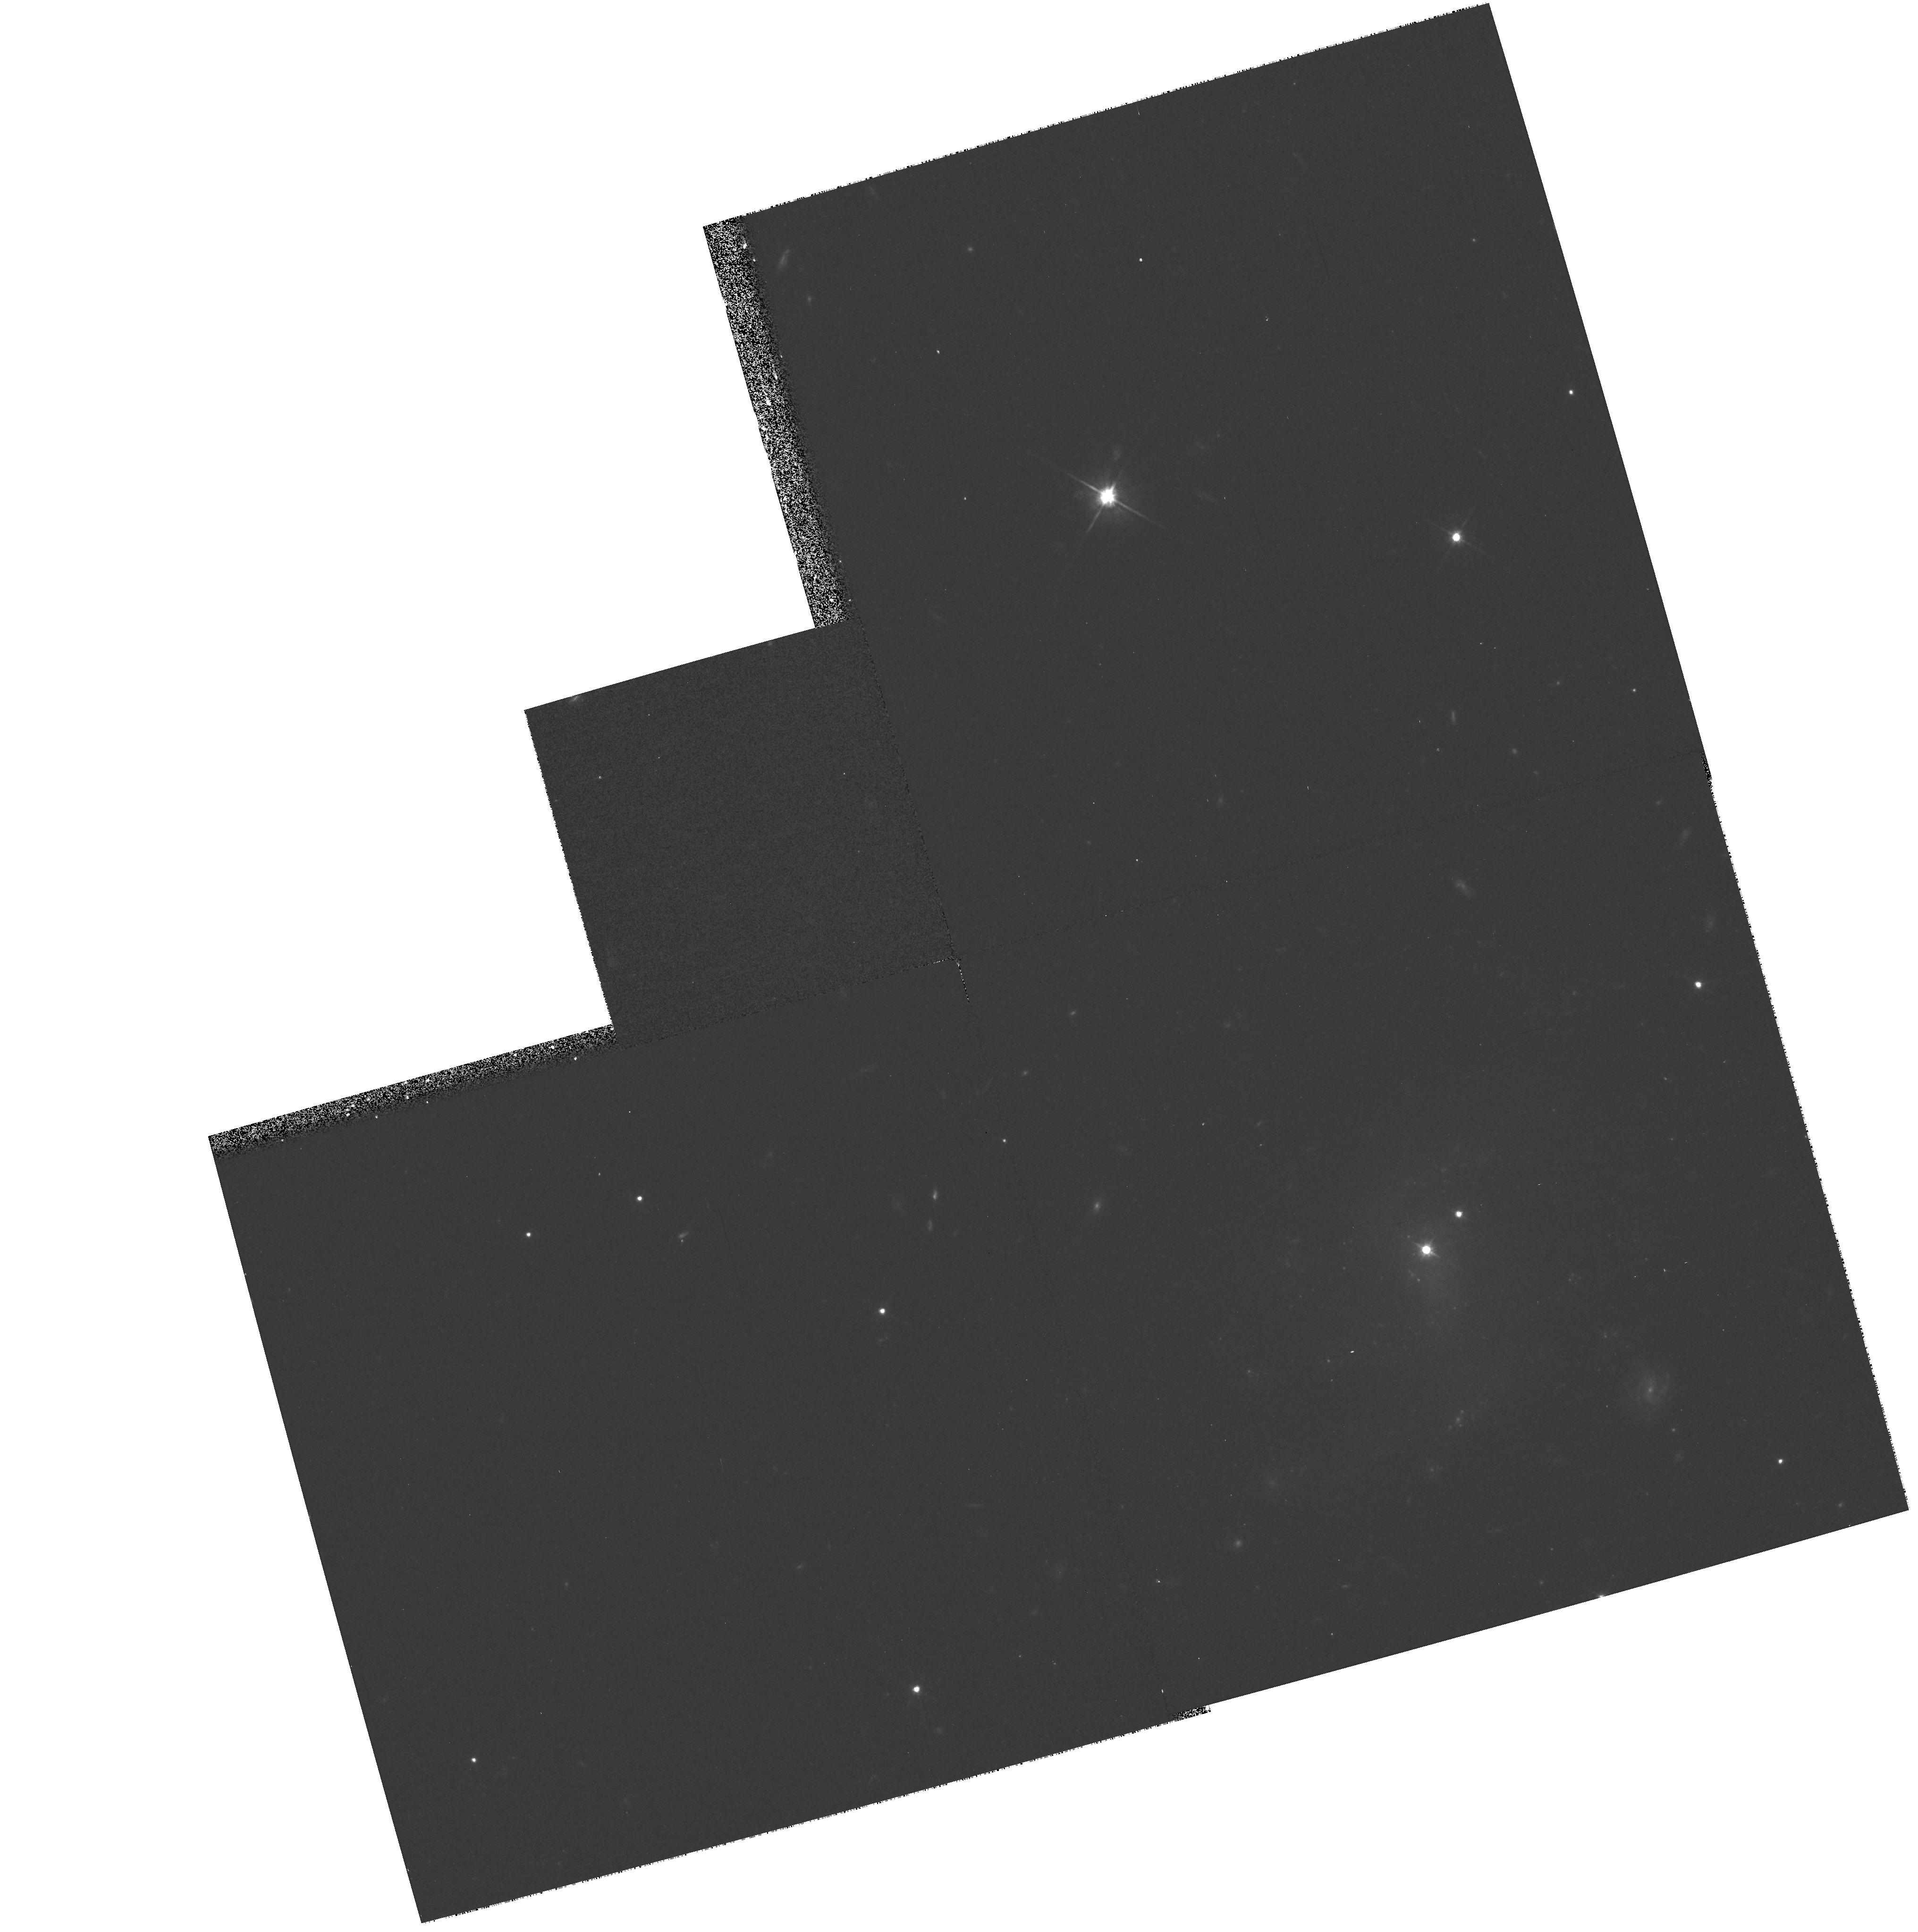
Target: SBS1543+593
Instrument: WFPC2/PC
Filter: F702W
Exposure: 17 min
Observation ID: hst_8570_01_wfpc2_pc_f702w_u64o01

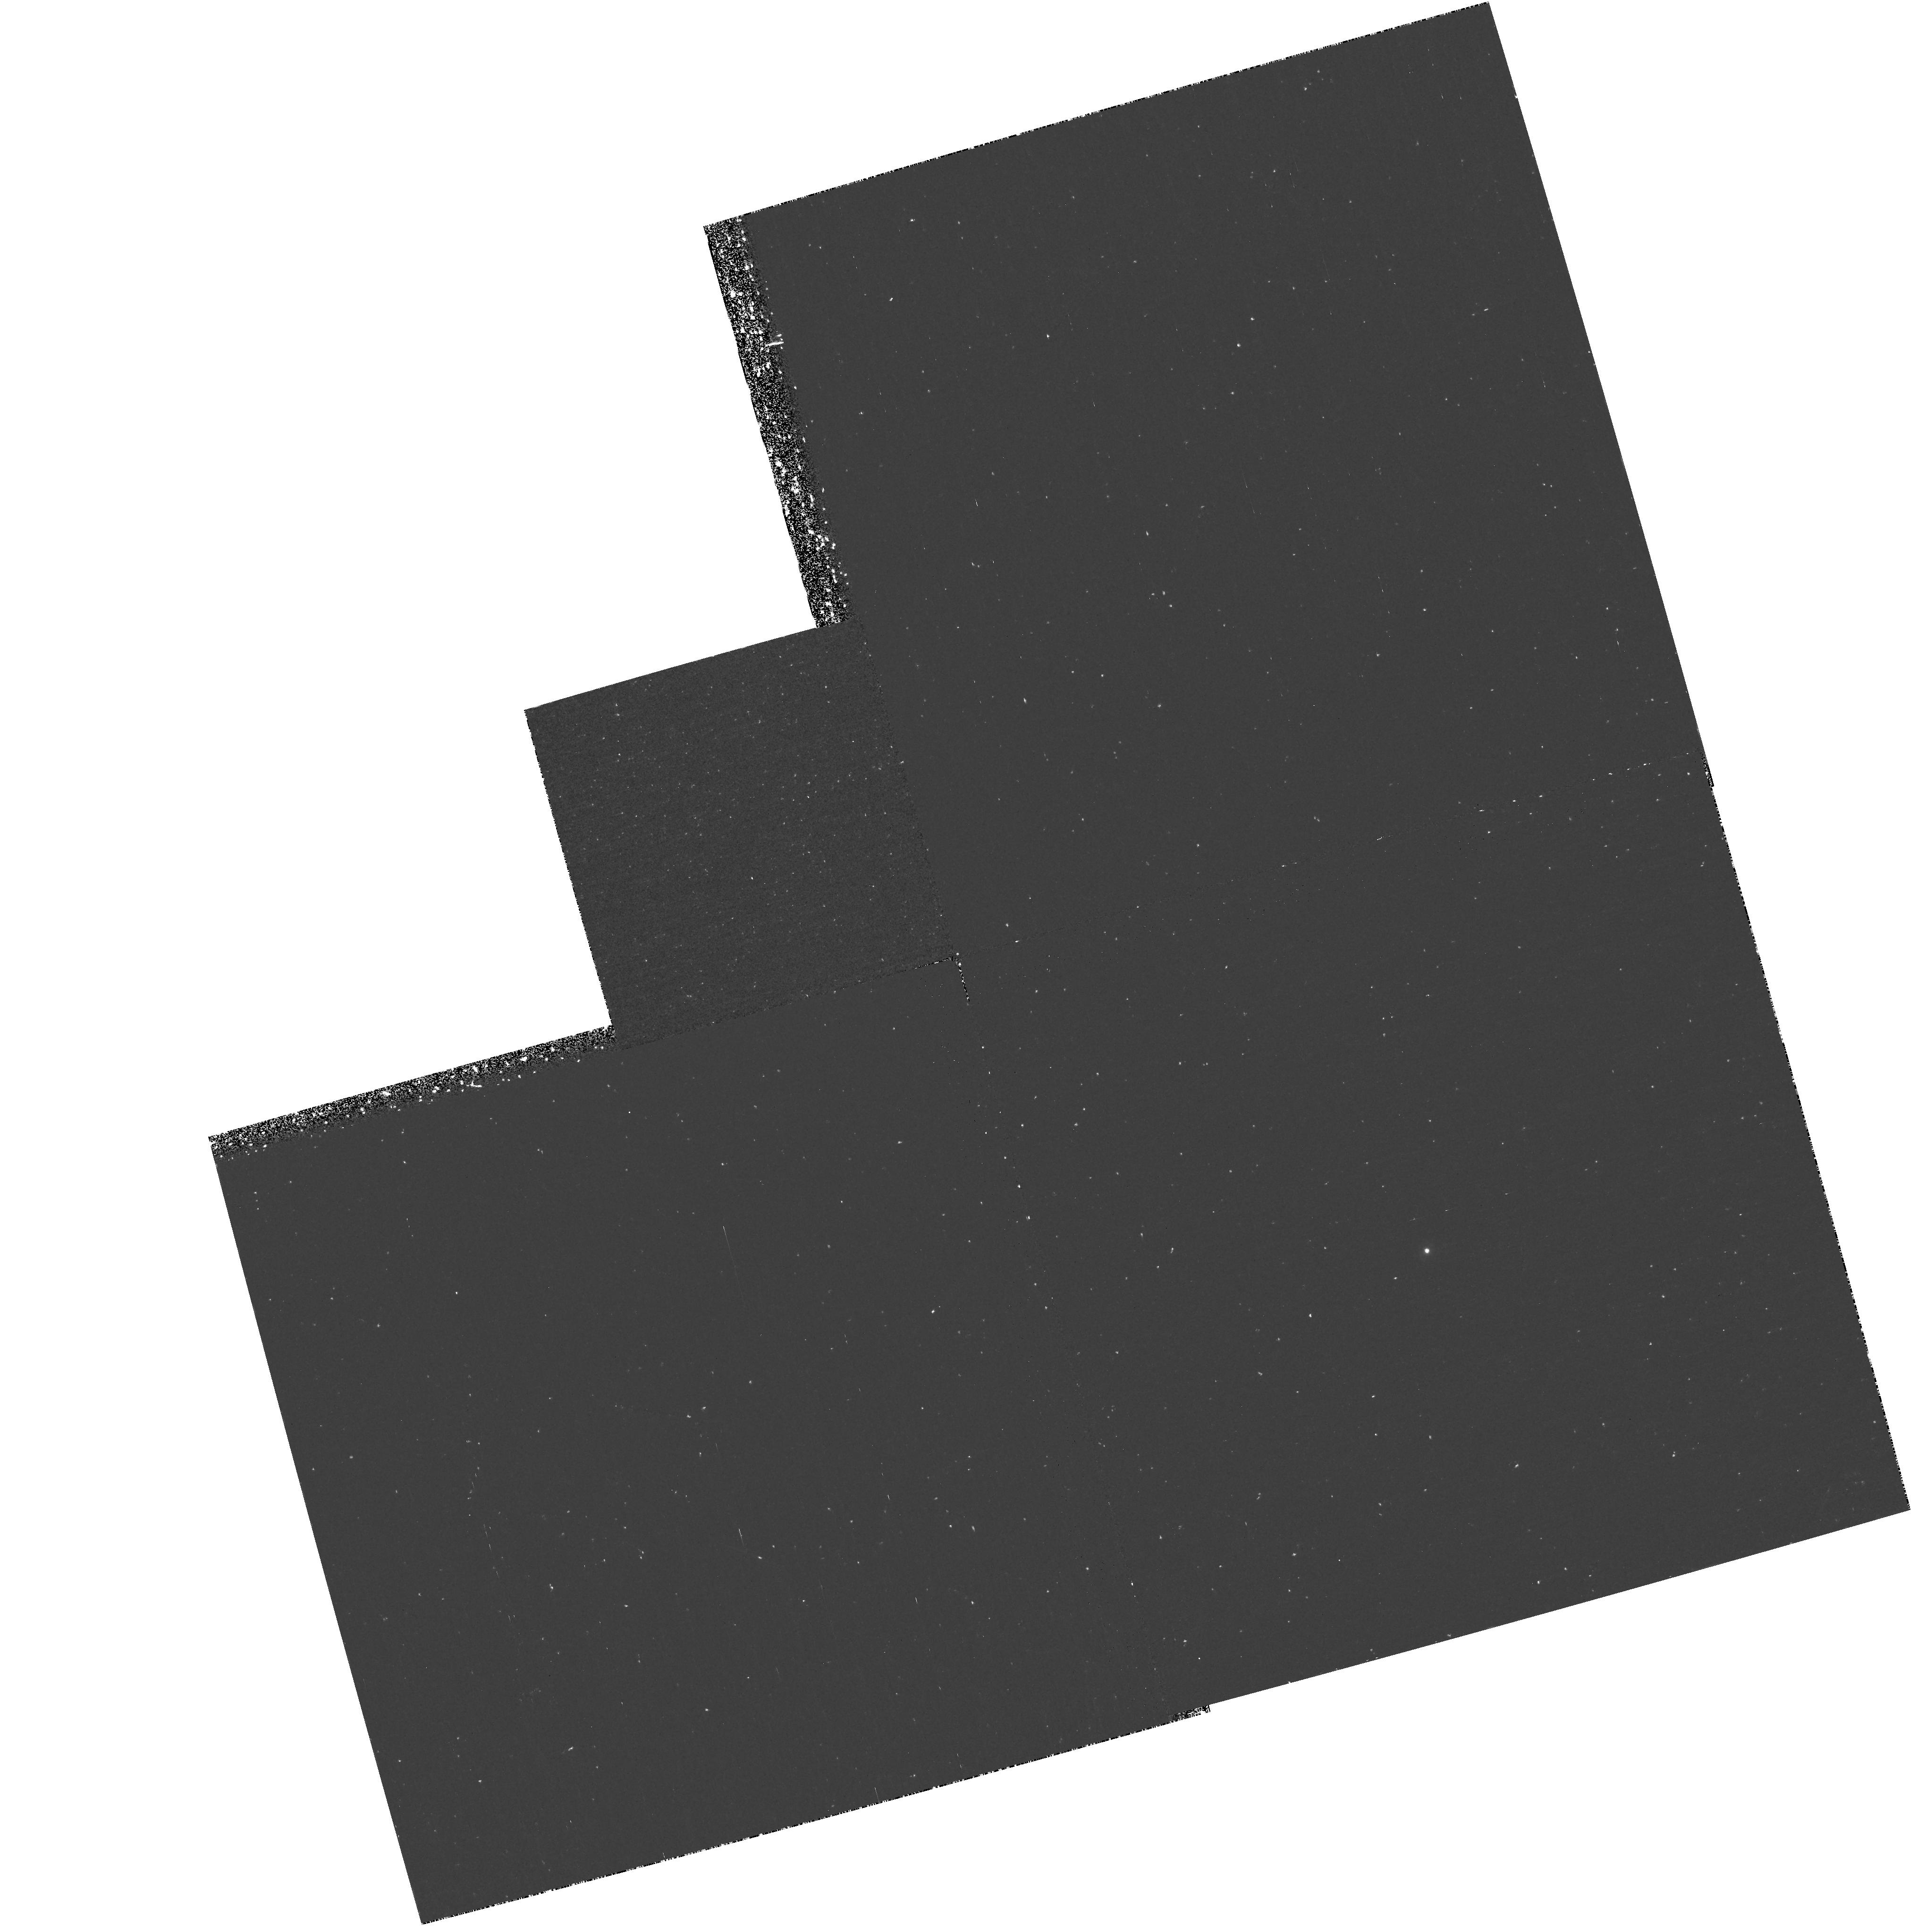
Target: SBS1543+593
Instrument: WFPC2/PC
Filter: F255W
Exposure: 1.1 h
Observation ID: hst_8570_01_wfpc2_pc_f255w_u64o01

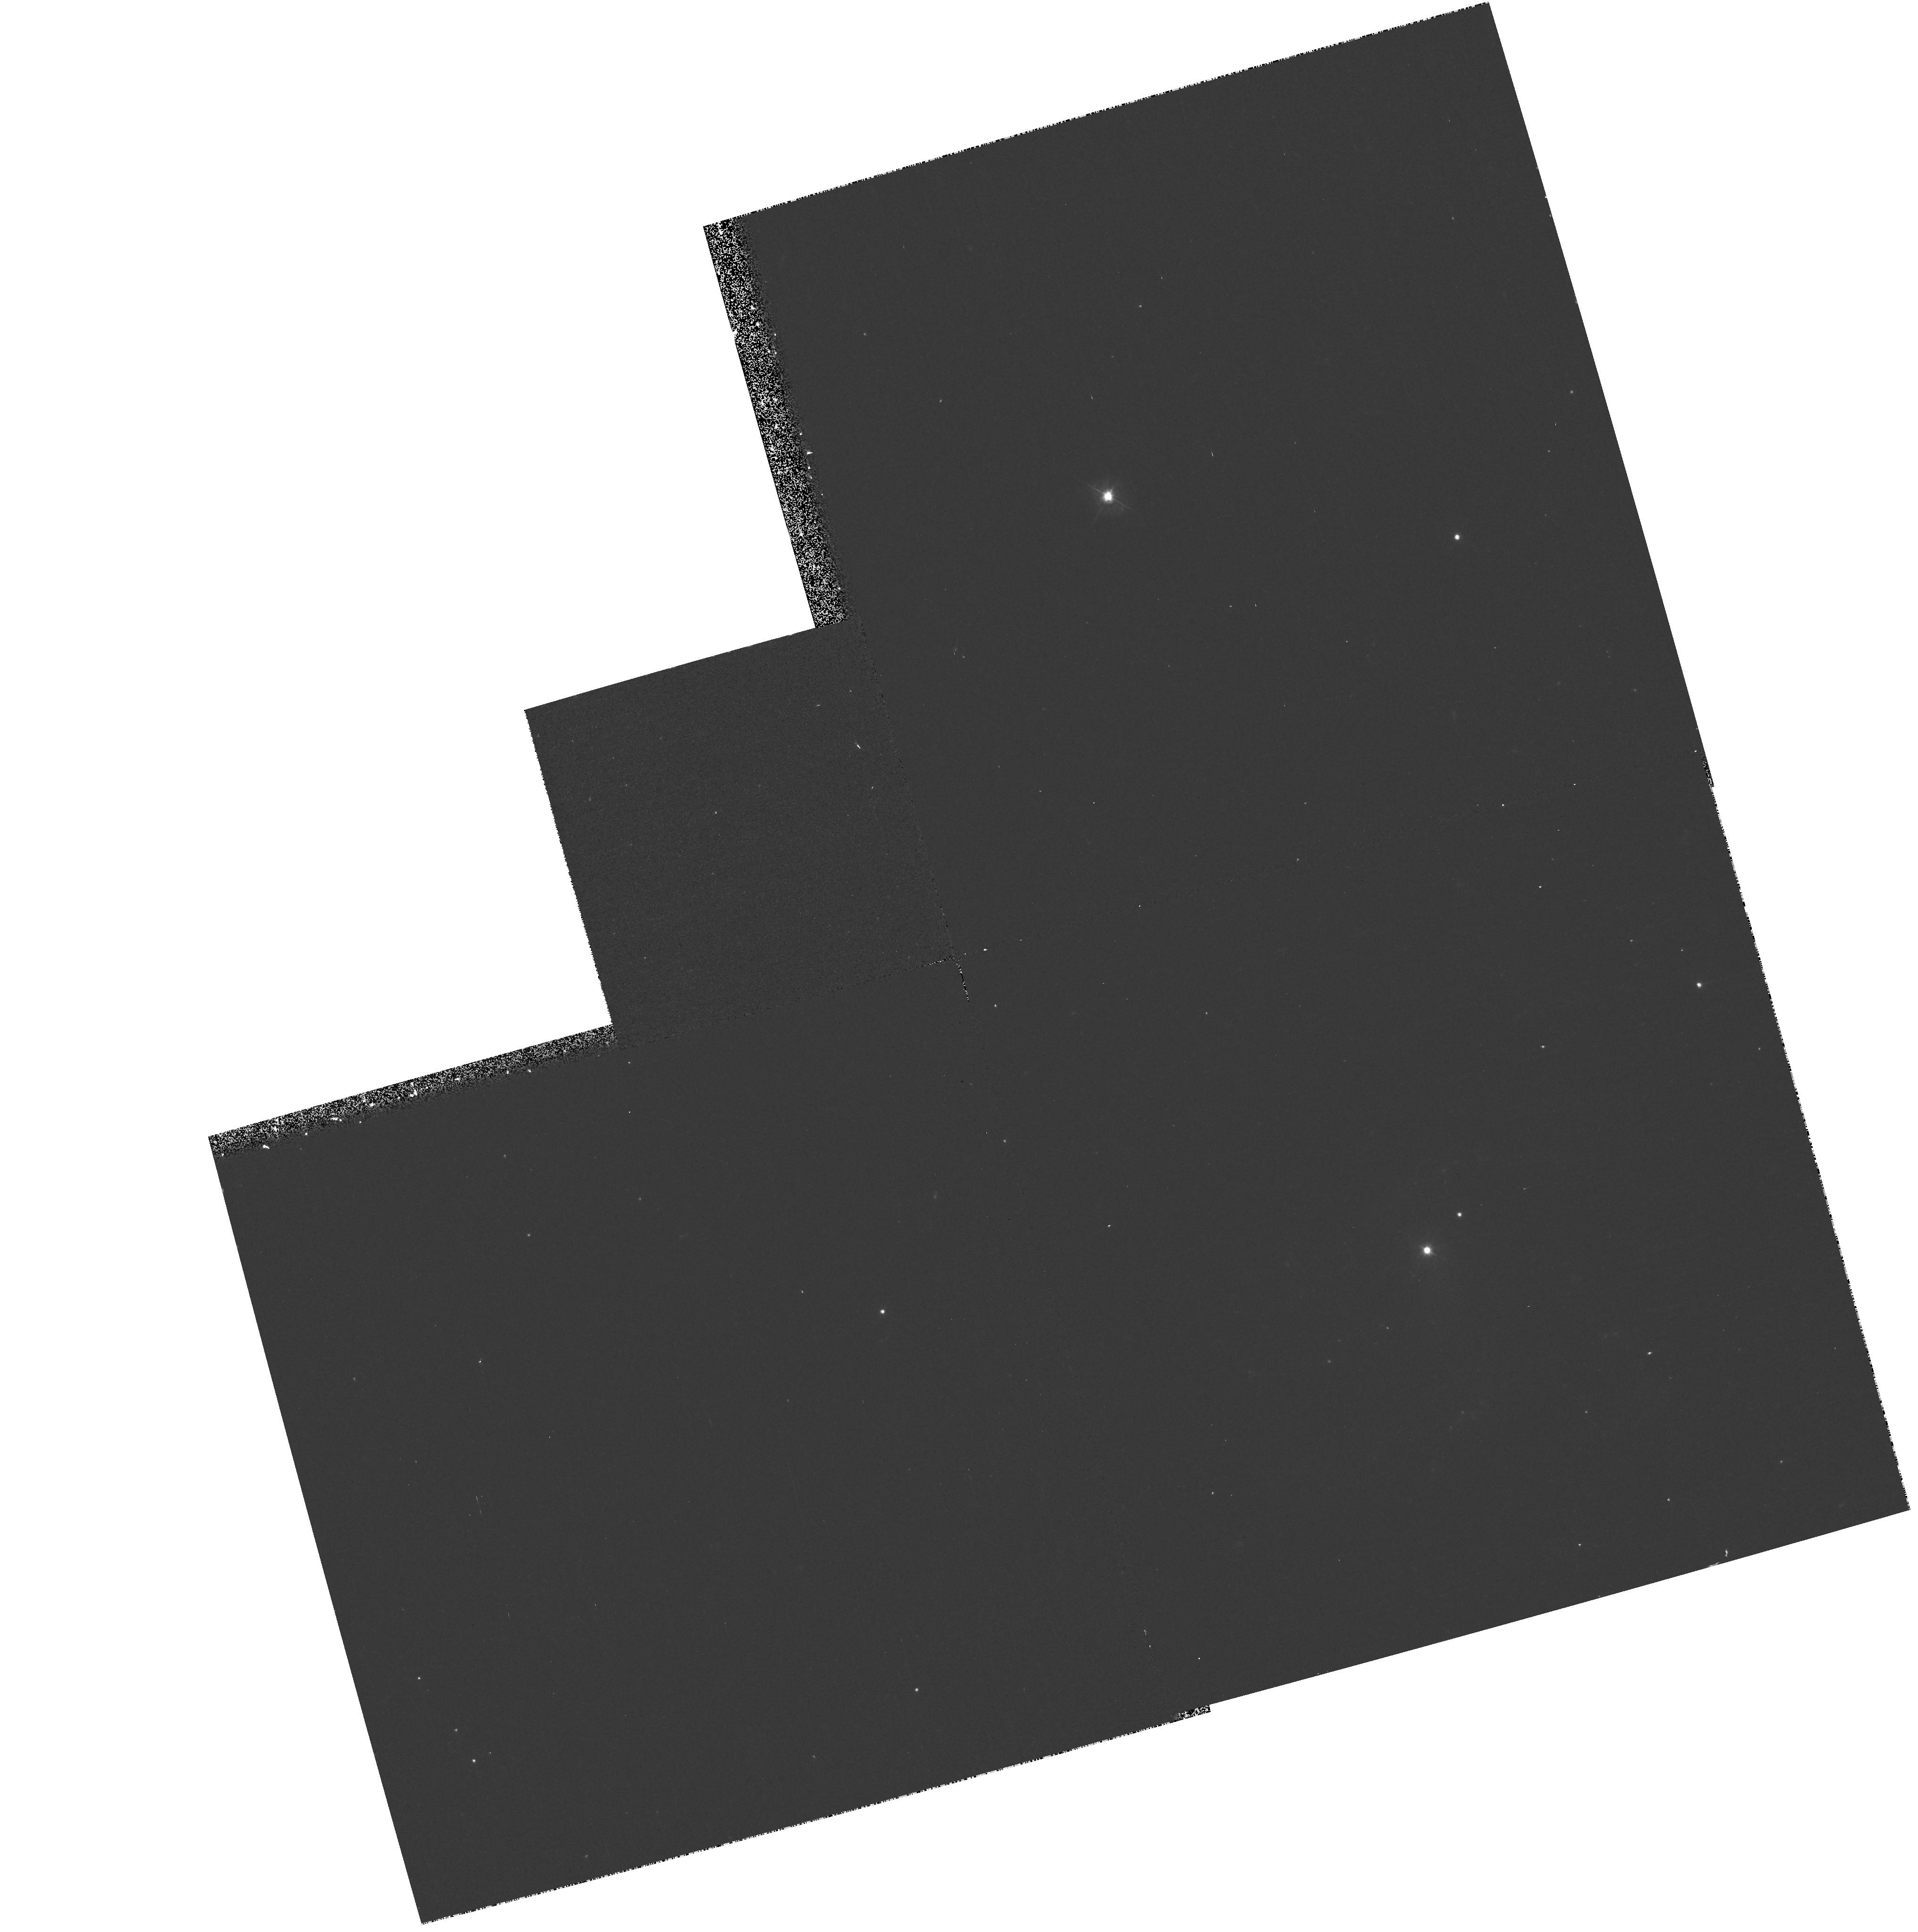
Target: SBS1543+593
Instrument: WFPC2/PC
Filter: F450W
Exposure: 17 min
Observation ID: hst_8570_01_wfpc2_pc_f450w_u64o01

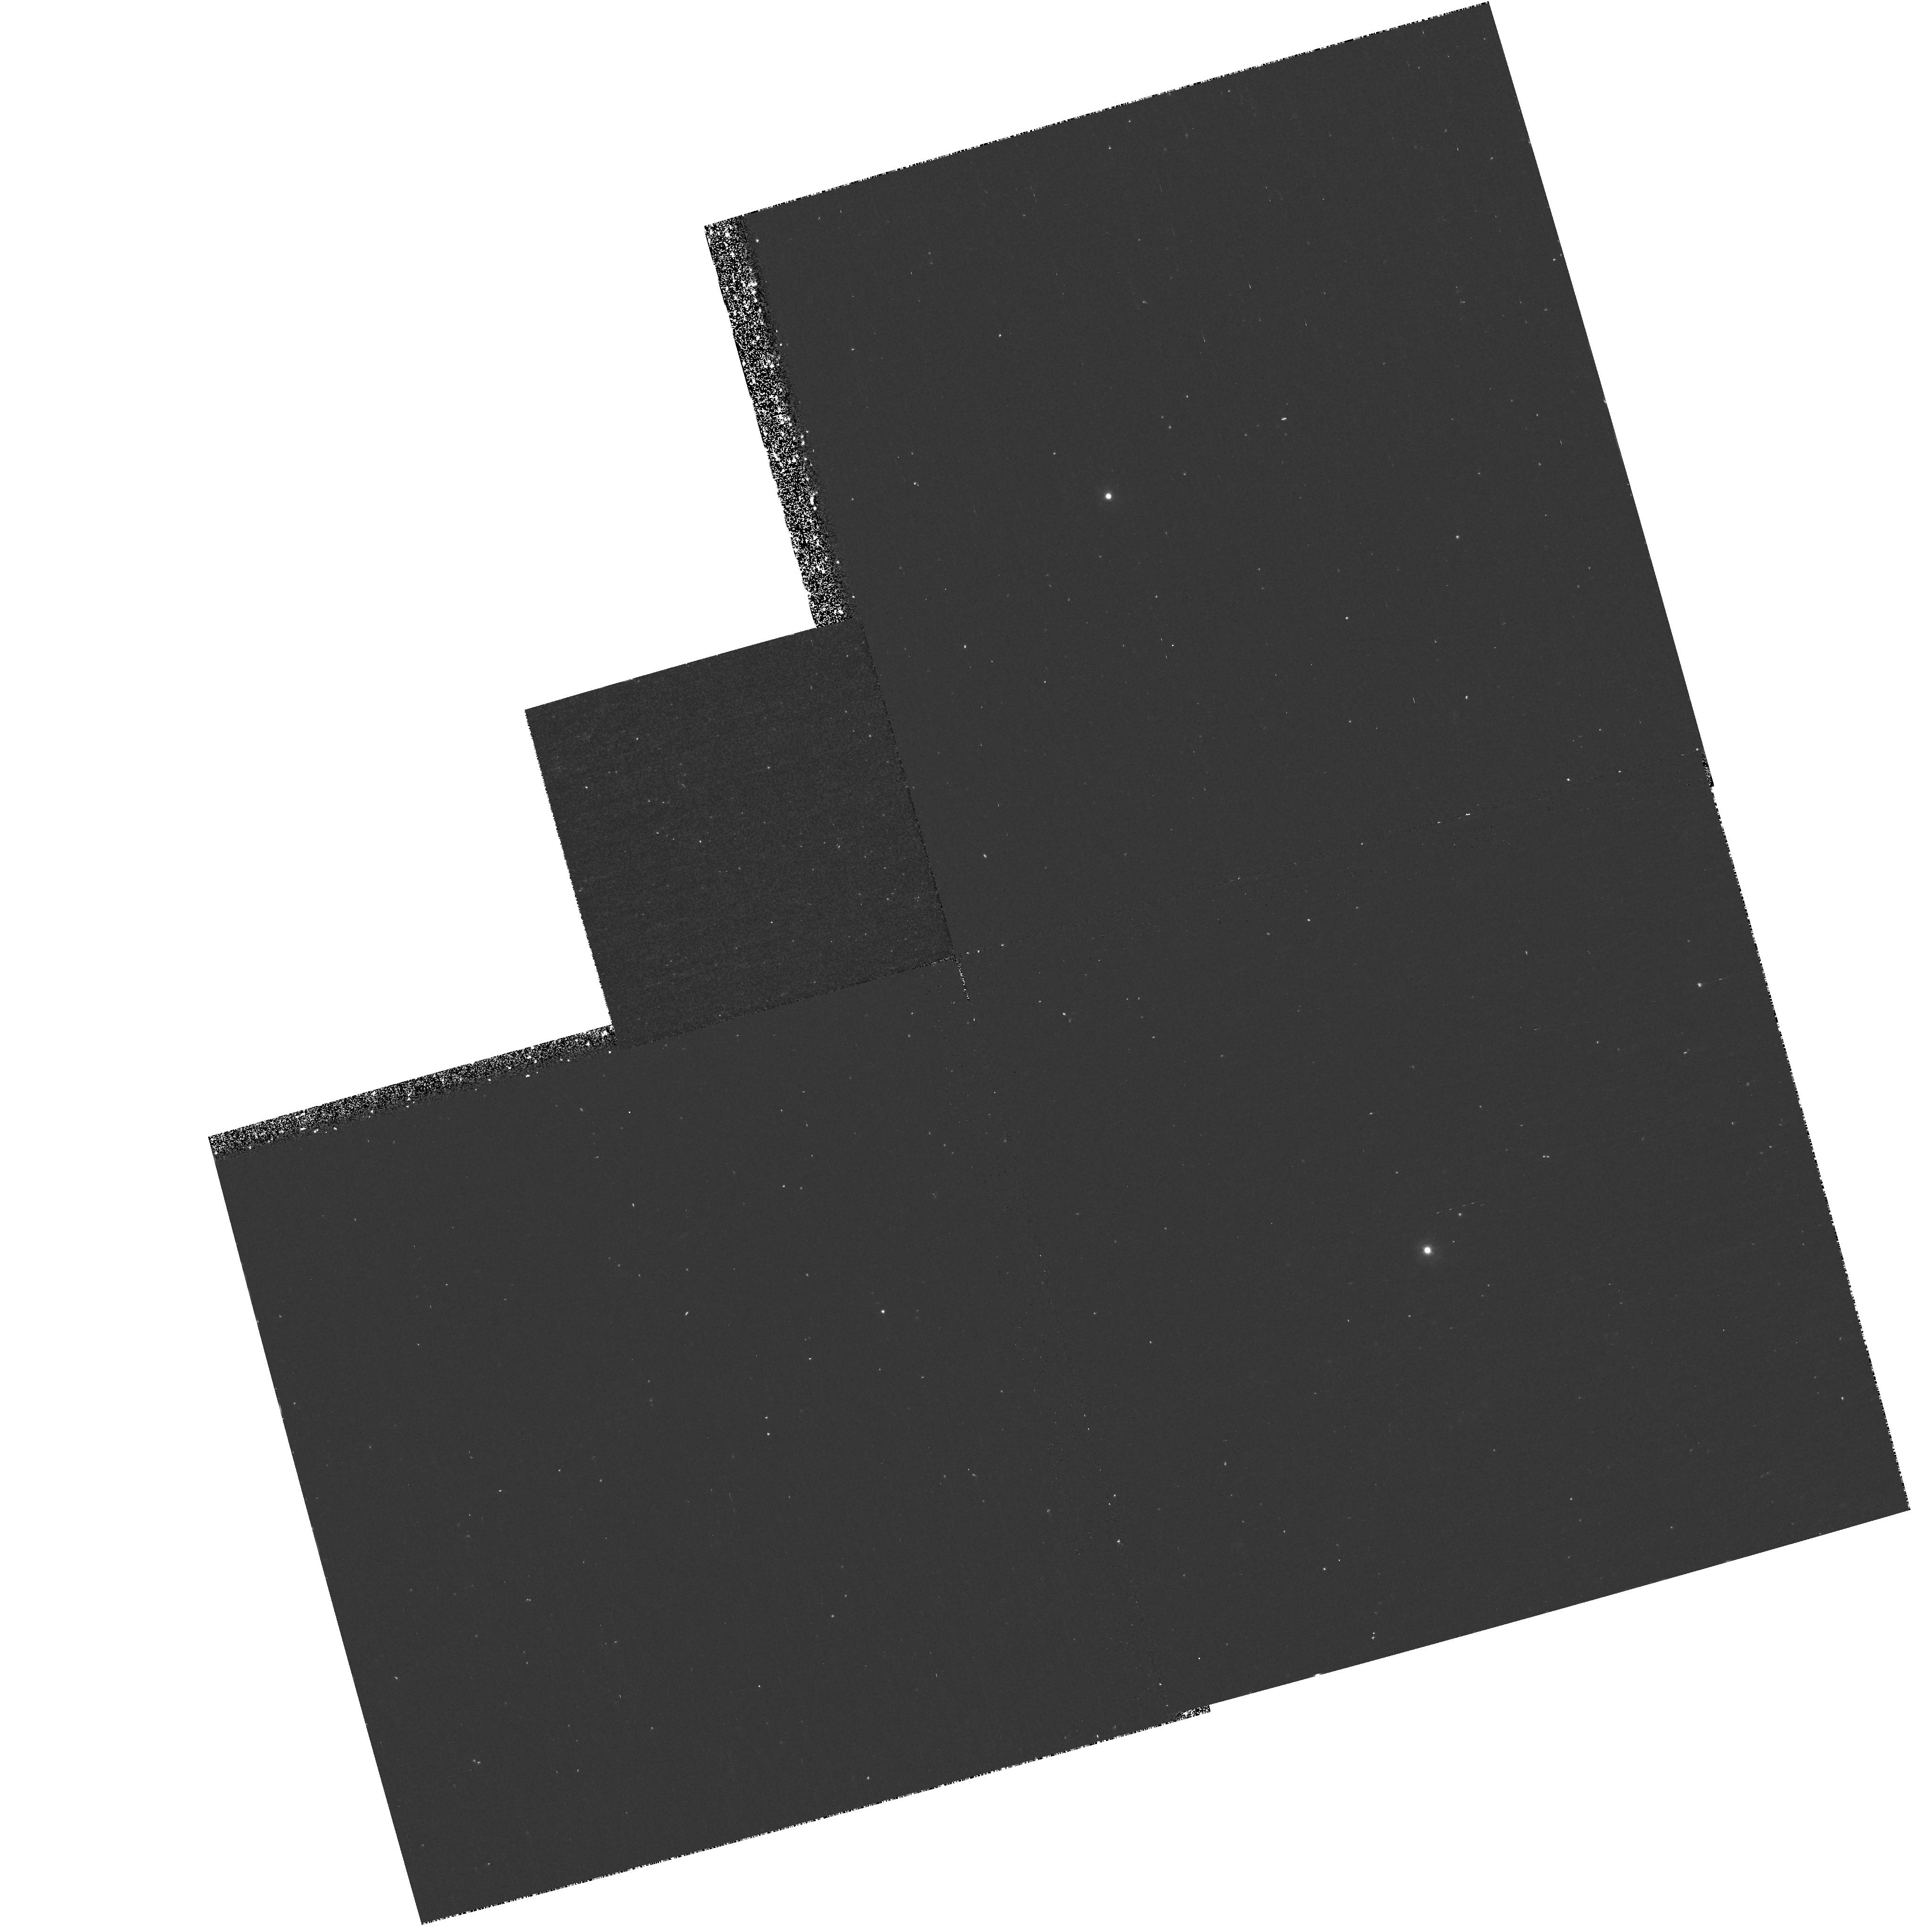
Target: SBS1543+593
Instrument: WFPC2/PC
Filter: F336W
Exposure: 50 min
Observation ID: hst_8570_01_wfpc2_pc_f336w_u64o01

HS 1543+5921: A bright quasar seen through a nearby star-forming dwarf galaxy (PI: Schulte-Ladbeck, Regina E.)

-0.15truein Recently, the nearby star-forming dwarf galaxy SBS 1543+593 (z=0.009) was discovered to be superimposed upon the bright quasar HS 1543+5921 (z~0.8, m_B=16.8). Very few such alignments are known, making HS 1543+5921/SBS 1543+593 a unique system for absorption-line studies with HST. In order to investigate the properties of SBS 1543+593 and determine the utility of future work, we request 2 orbits for a small pilot project. First, we propose to obtain a STIS spectrum which will allow us to determine the HI column density in the sight-line through the dwarf. Second, we propose to obtain a near-UV image of SBS 1543+593 with WFPC2 (to be used with ground-based images). The image will allow us to ascertain the dwarf galaxy's morphological type (spiral or irregular), details of its star formation, and investigate whether amplification bias due to the gravitational lens effect plays a role in the appearance of this improbable alignment. An exciting discovery which might result from this study is that SBS 1543+593 gives rise to a damped LyAlpha (DLA) absorption line in the spectrum of the background quasar. DLA absorbers are the reservoirs of most of the observable neutral gas mass in the Universe at higher redshifts, yet few have been directly matched with galaxies so far. There is a clear need to seize the opportunity presented by HS 1543+5921/SBS 1543+593, since a positive outcome would increase the sample of well-resolved nearby DLA galaxies.